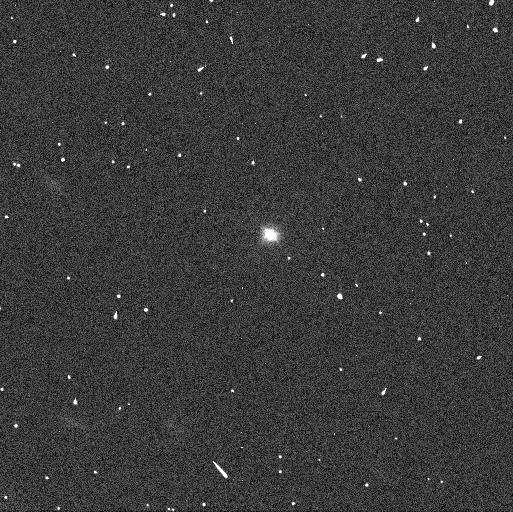
Target: 6369. Instrument: WFC3/UVIS. Filter: F475X. Exposure: 2 min. Observation ID: icx704m7q

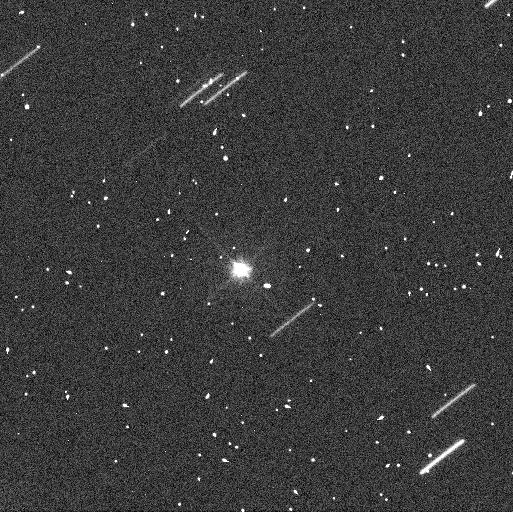
Target: 8306. Instrument: WFC3/UVIS. Filter: F475X. Exposure: 2 min. Observation ID: icx705j3q

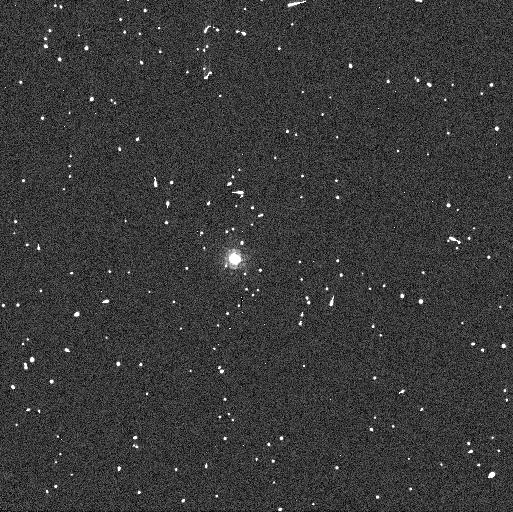
Target: 2110. Instrument: WFC3/UVIS. Filter: F850LP. Exposure: 2 min. Observation ID: icx701naq

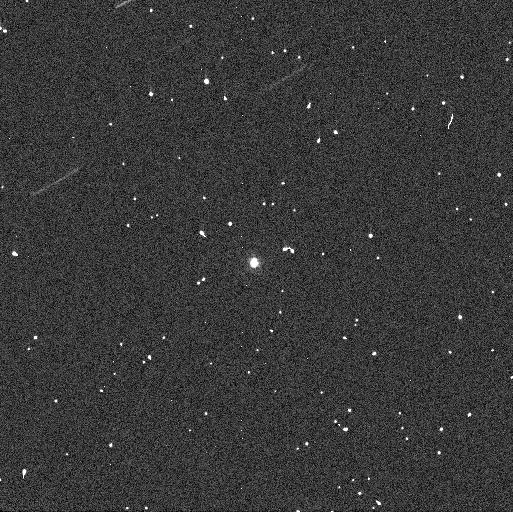
Target: 5026. Instrument: WFC3/UVIS. Filter: F336W. Exposure: 2 min. Observation ID: icx702lcq

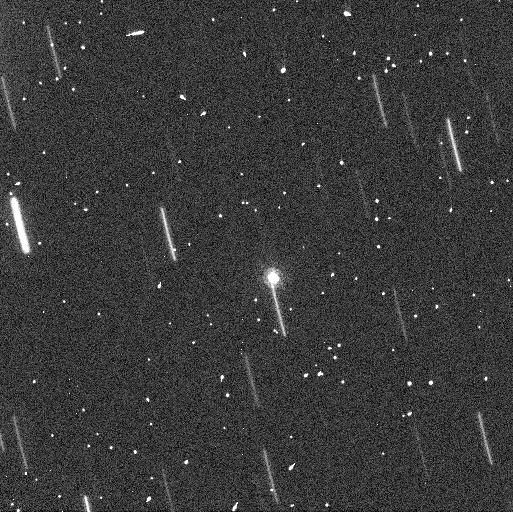
Target: 6070. Instrument: WFC3/UVIS. Filter: F850LP. Exposure: 2 min. Observation ID: icx703c0q

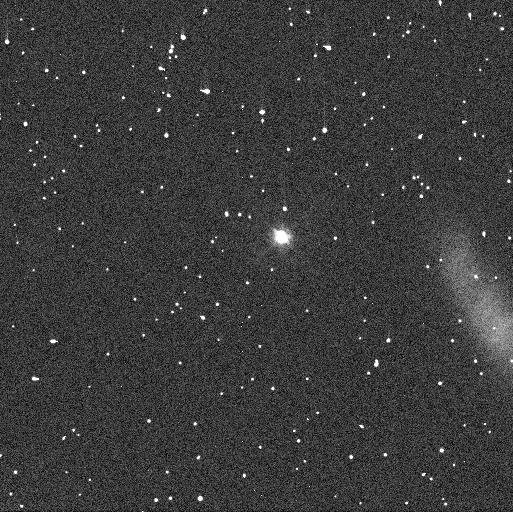
Target: 10123. Instrument: WFC3/UVIS. Filter: F475X. Exposure: 2 min. Observation ID: icx706guq

Establishing an evolutionary sequence for disintegrated minor planets (PI: Polishook, David)

The exciting HST discovery of the asteroid P/2013 R3 disintegrating into multiple ~100 meter-size bodies (Jewitt et al. 2014) gave us a first "live" glimpse of the formation of a multiple system. The R3 event is explained by the rotational-disruption mechanism while other causes have been rejected. It is clear that rotational-disruption events contribute to the overall size-frequency distribution of asteroids and are related to the diversity of observed binary and multi-component systems, although different models of disruption have been suggested. We aim to determine if R3-like events are rare by using HST's WFC3/UVIS to observe 6 asteroids known to have recently split (~10^5-10^6 yr) into at least two objects by the rotational-disruption mechanism. With HST we will search for additional bodies orbiting the larger member of these disrupted asteroid pairs. Finding satellites around known disrupted asteroids will suggest that multi-body disintegration processes are frequent and relevant to binary formation. A null-result will suggest that disintegration events like that of R3 are rare. In addition, both positive or null results will constrain the size distribution of the remnants of rotational-disruption events and will provide a direct probe of asteroids' internal structure and strength.